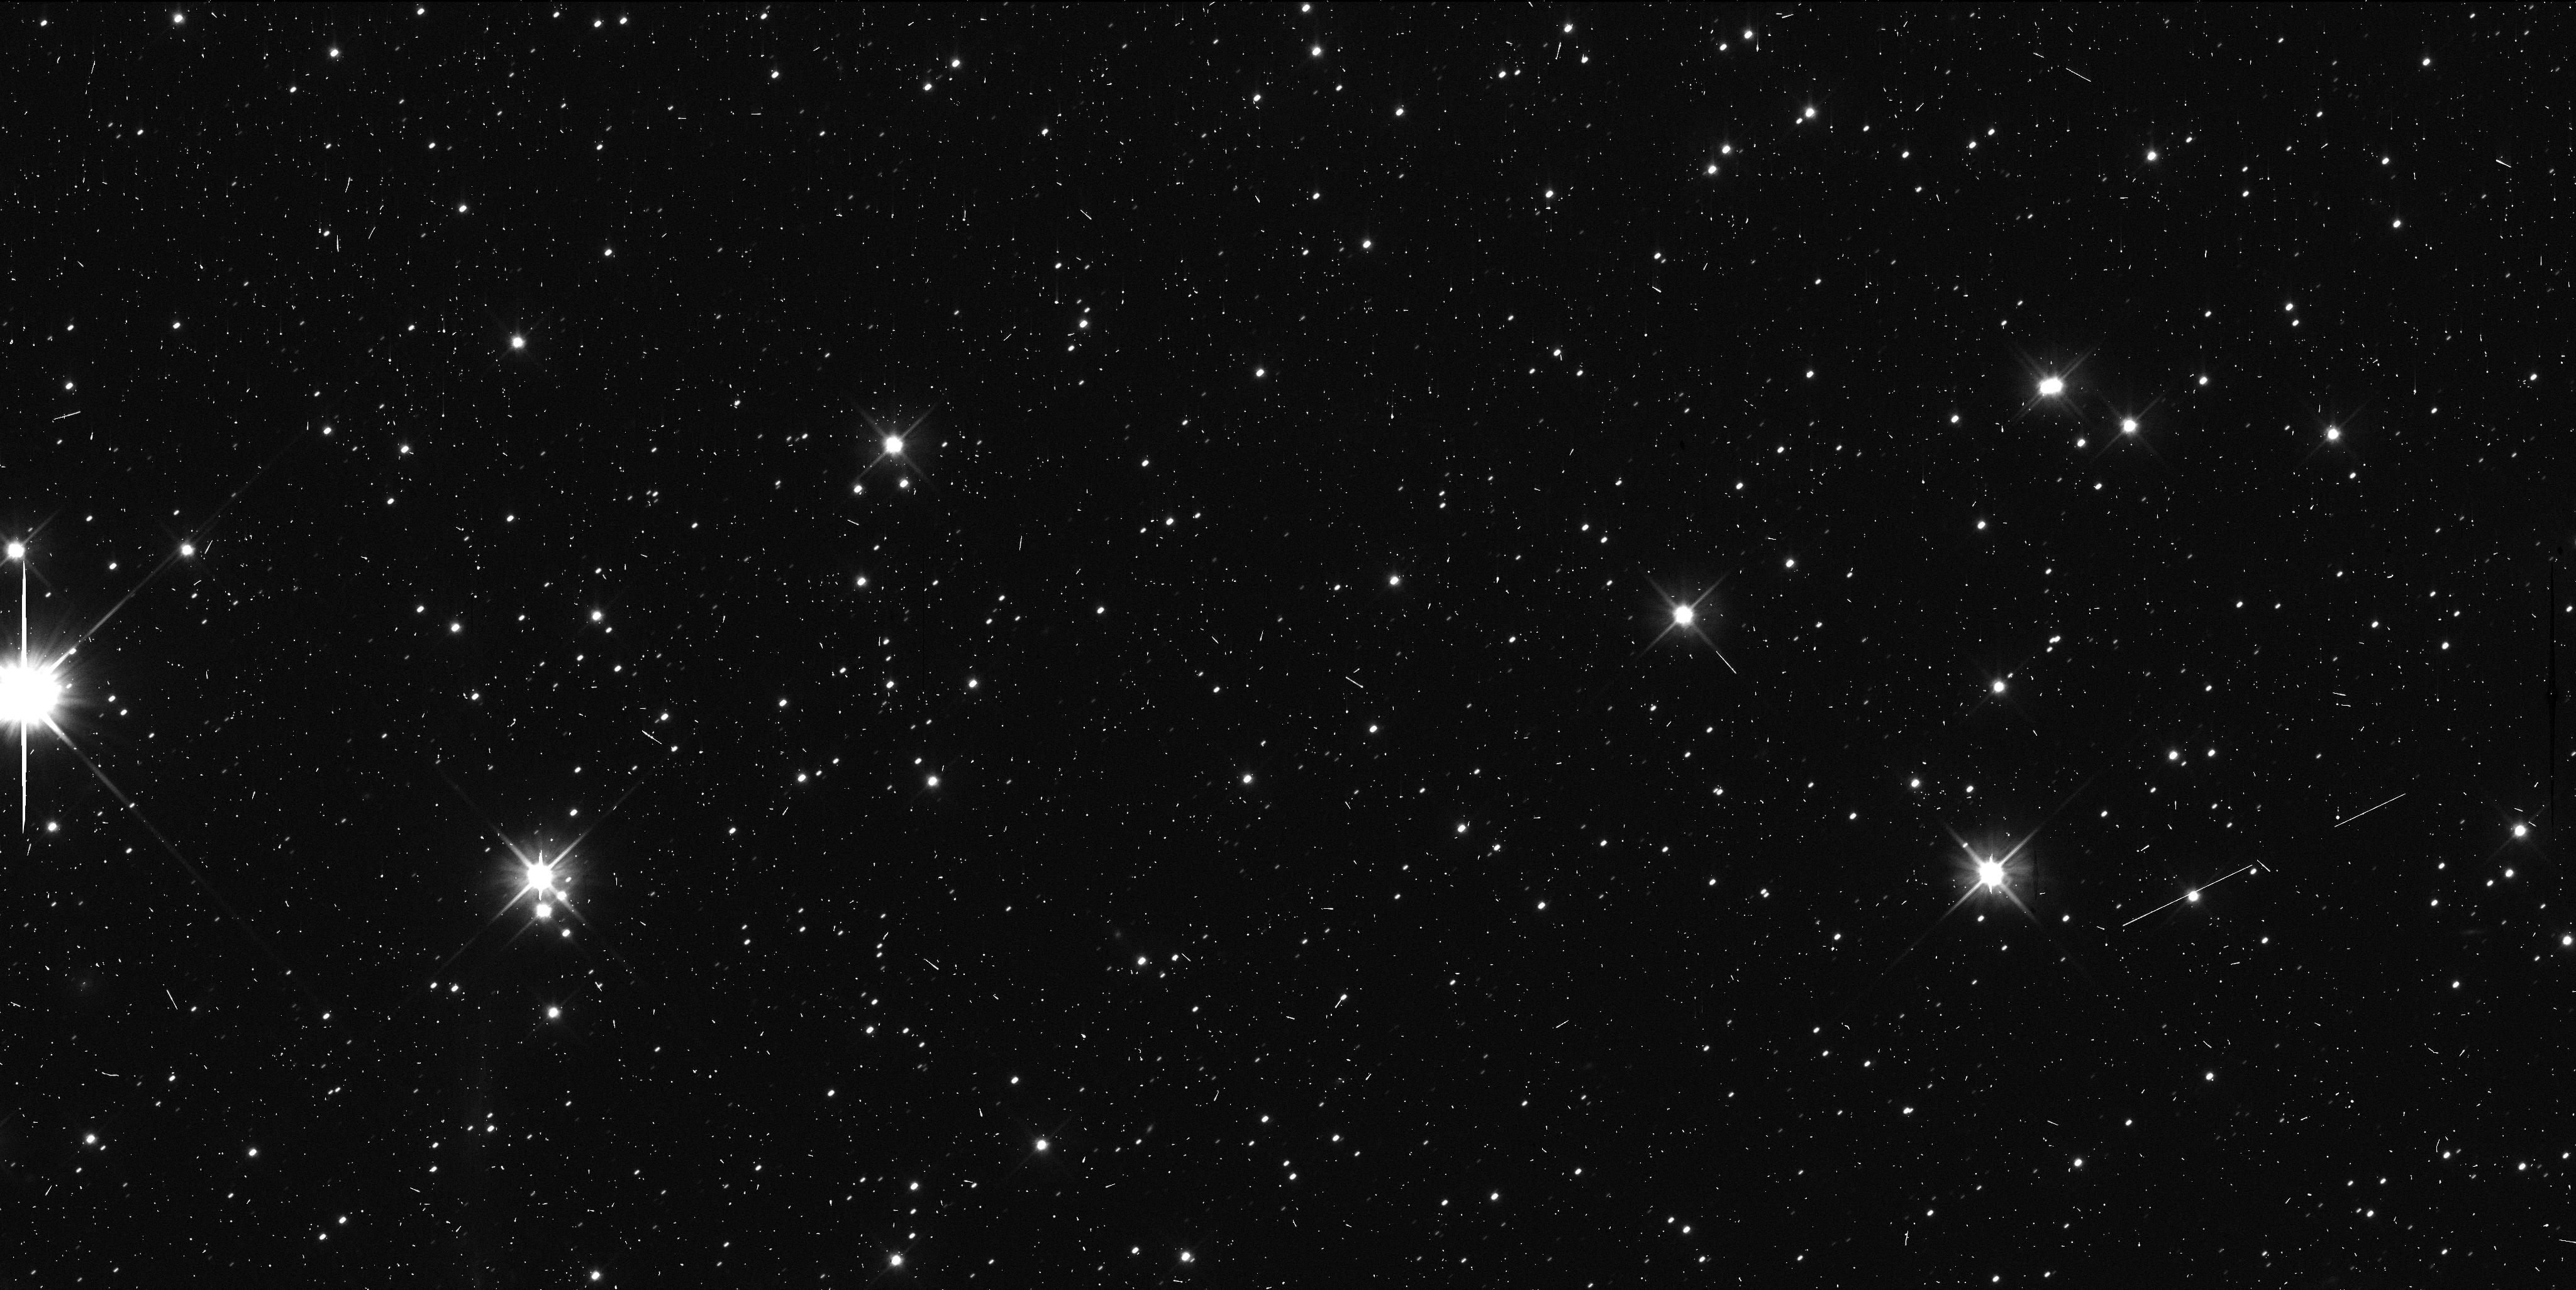
Target: 2014OS393
Instrument: WFC3/UVIS
Filter: F606W
Exposure: 6 min
Observation ID: icze09tuq

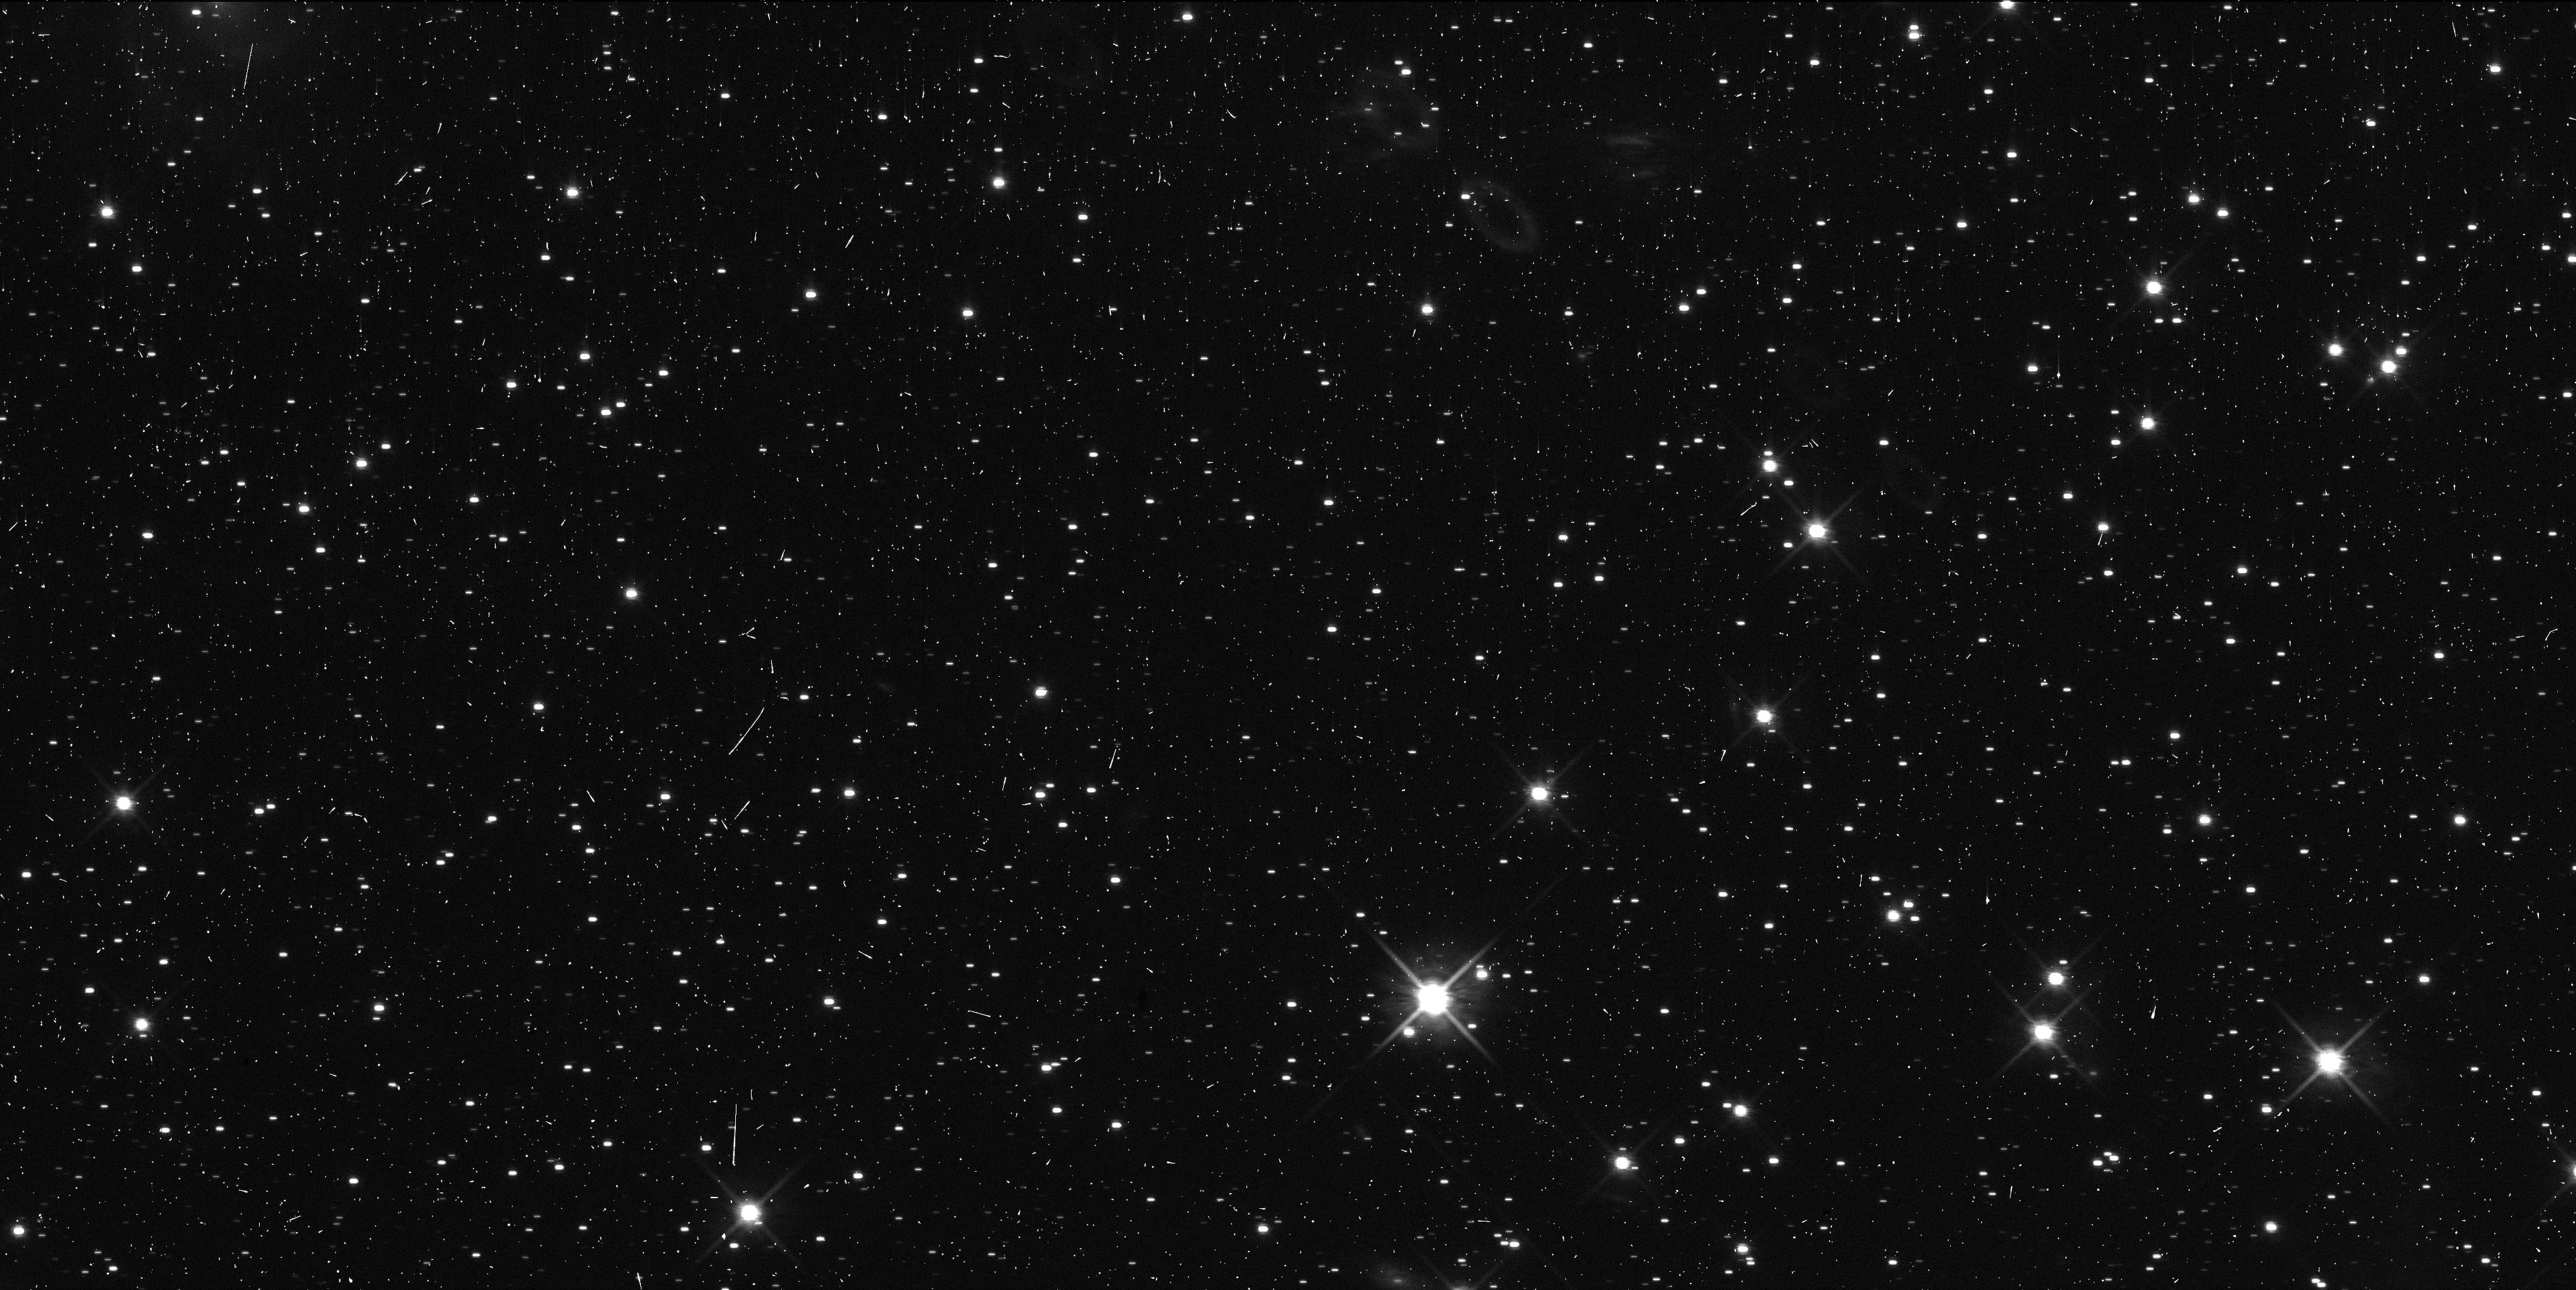
Target: 2011JW31
Instrument: WFC3/UVIS
Filter: F814W
Exposure: 6 min
Observation ID: icze05v4q

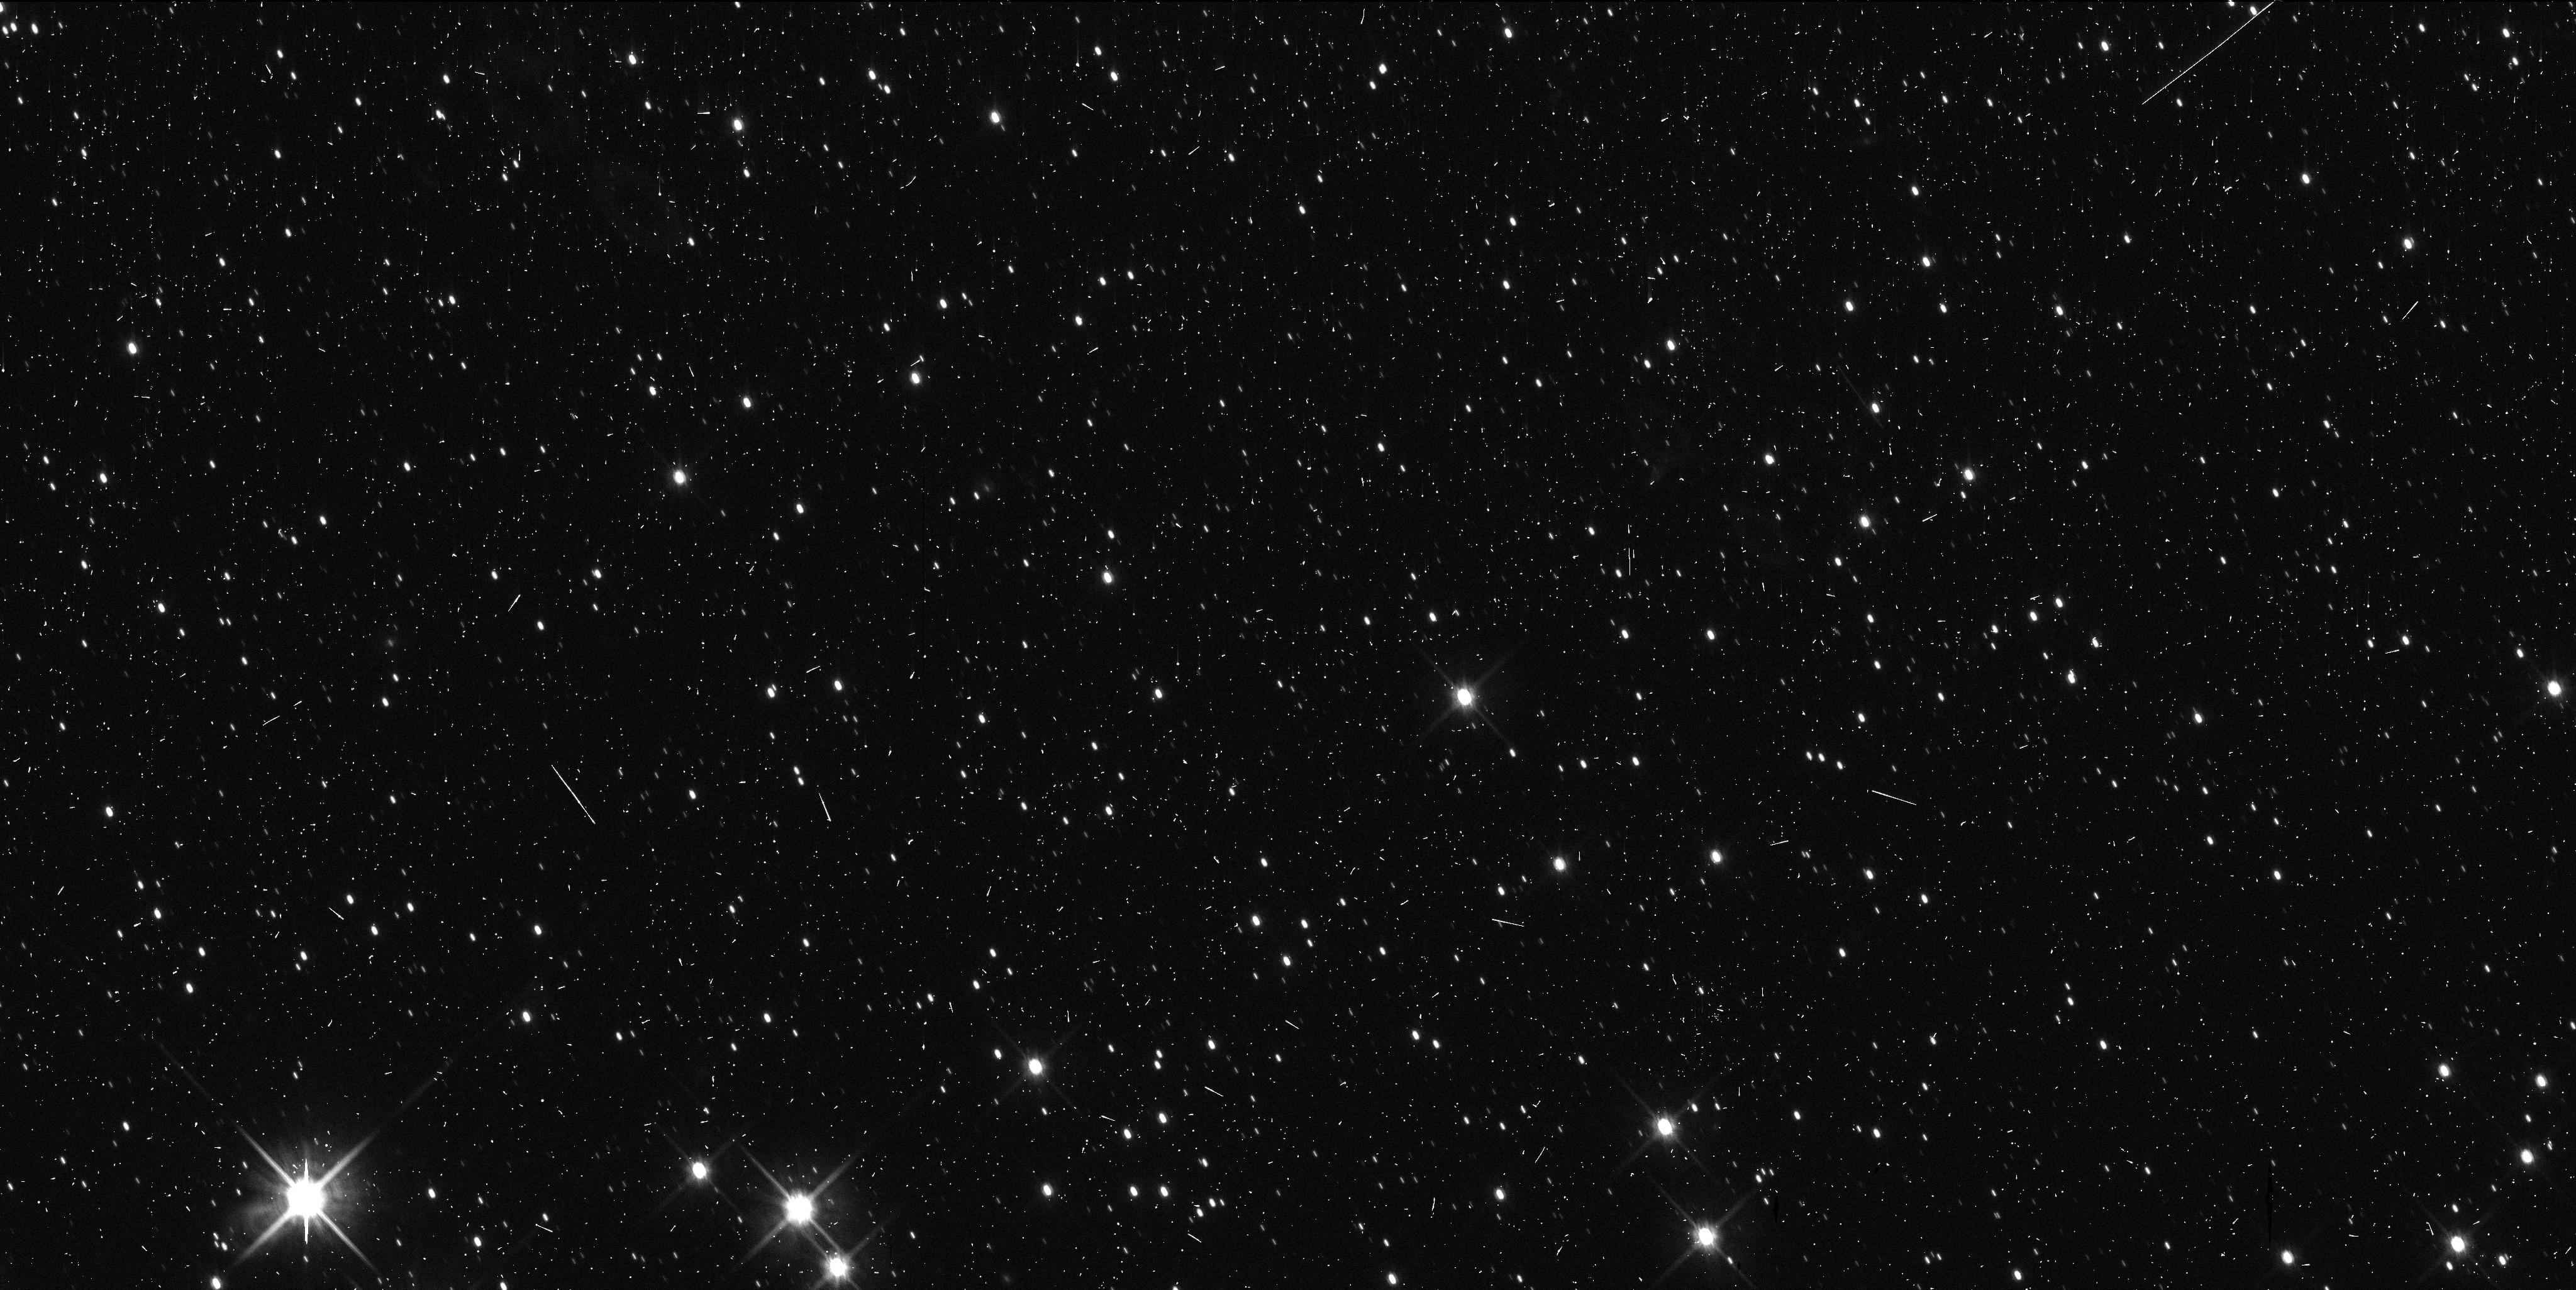
Target: 2014MU69
Instrument: WFC3/UVIS
Filter: F814W
Exposure: 6 min
Observation ID: icze19kfq

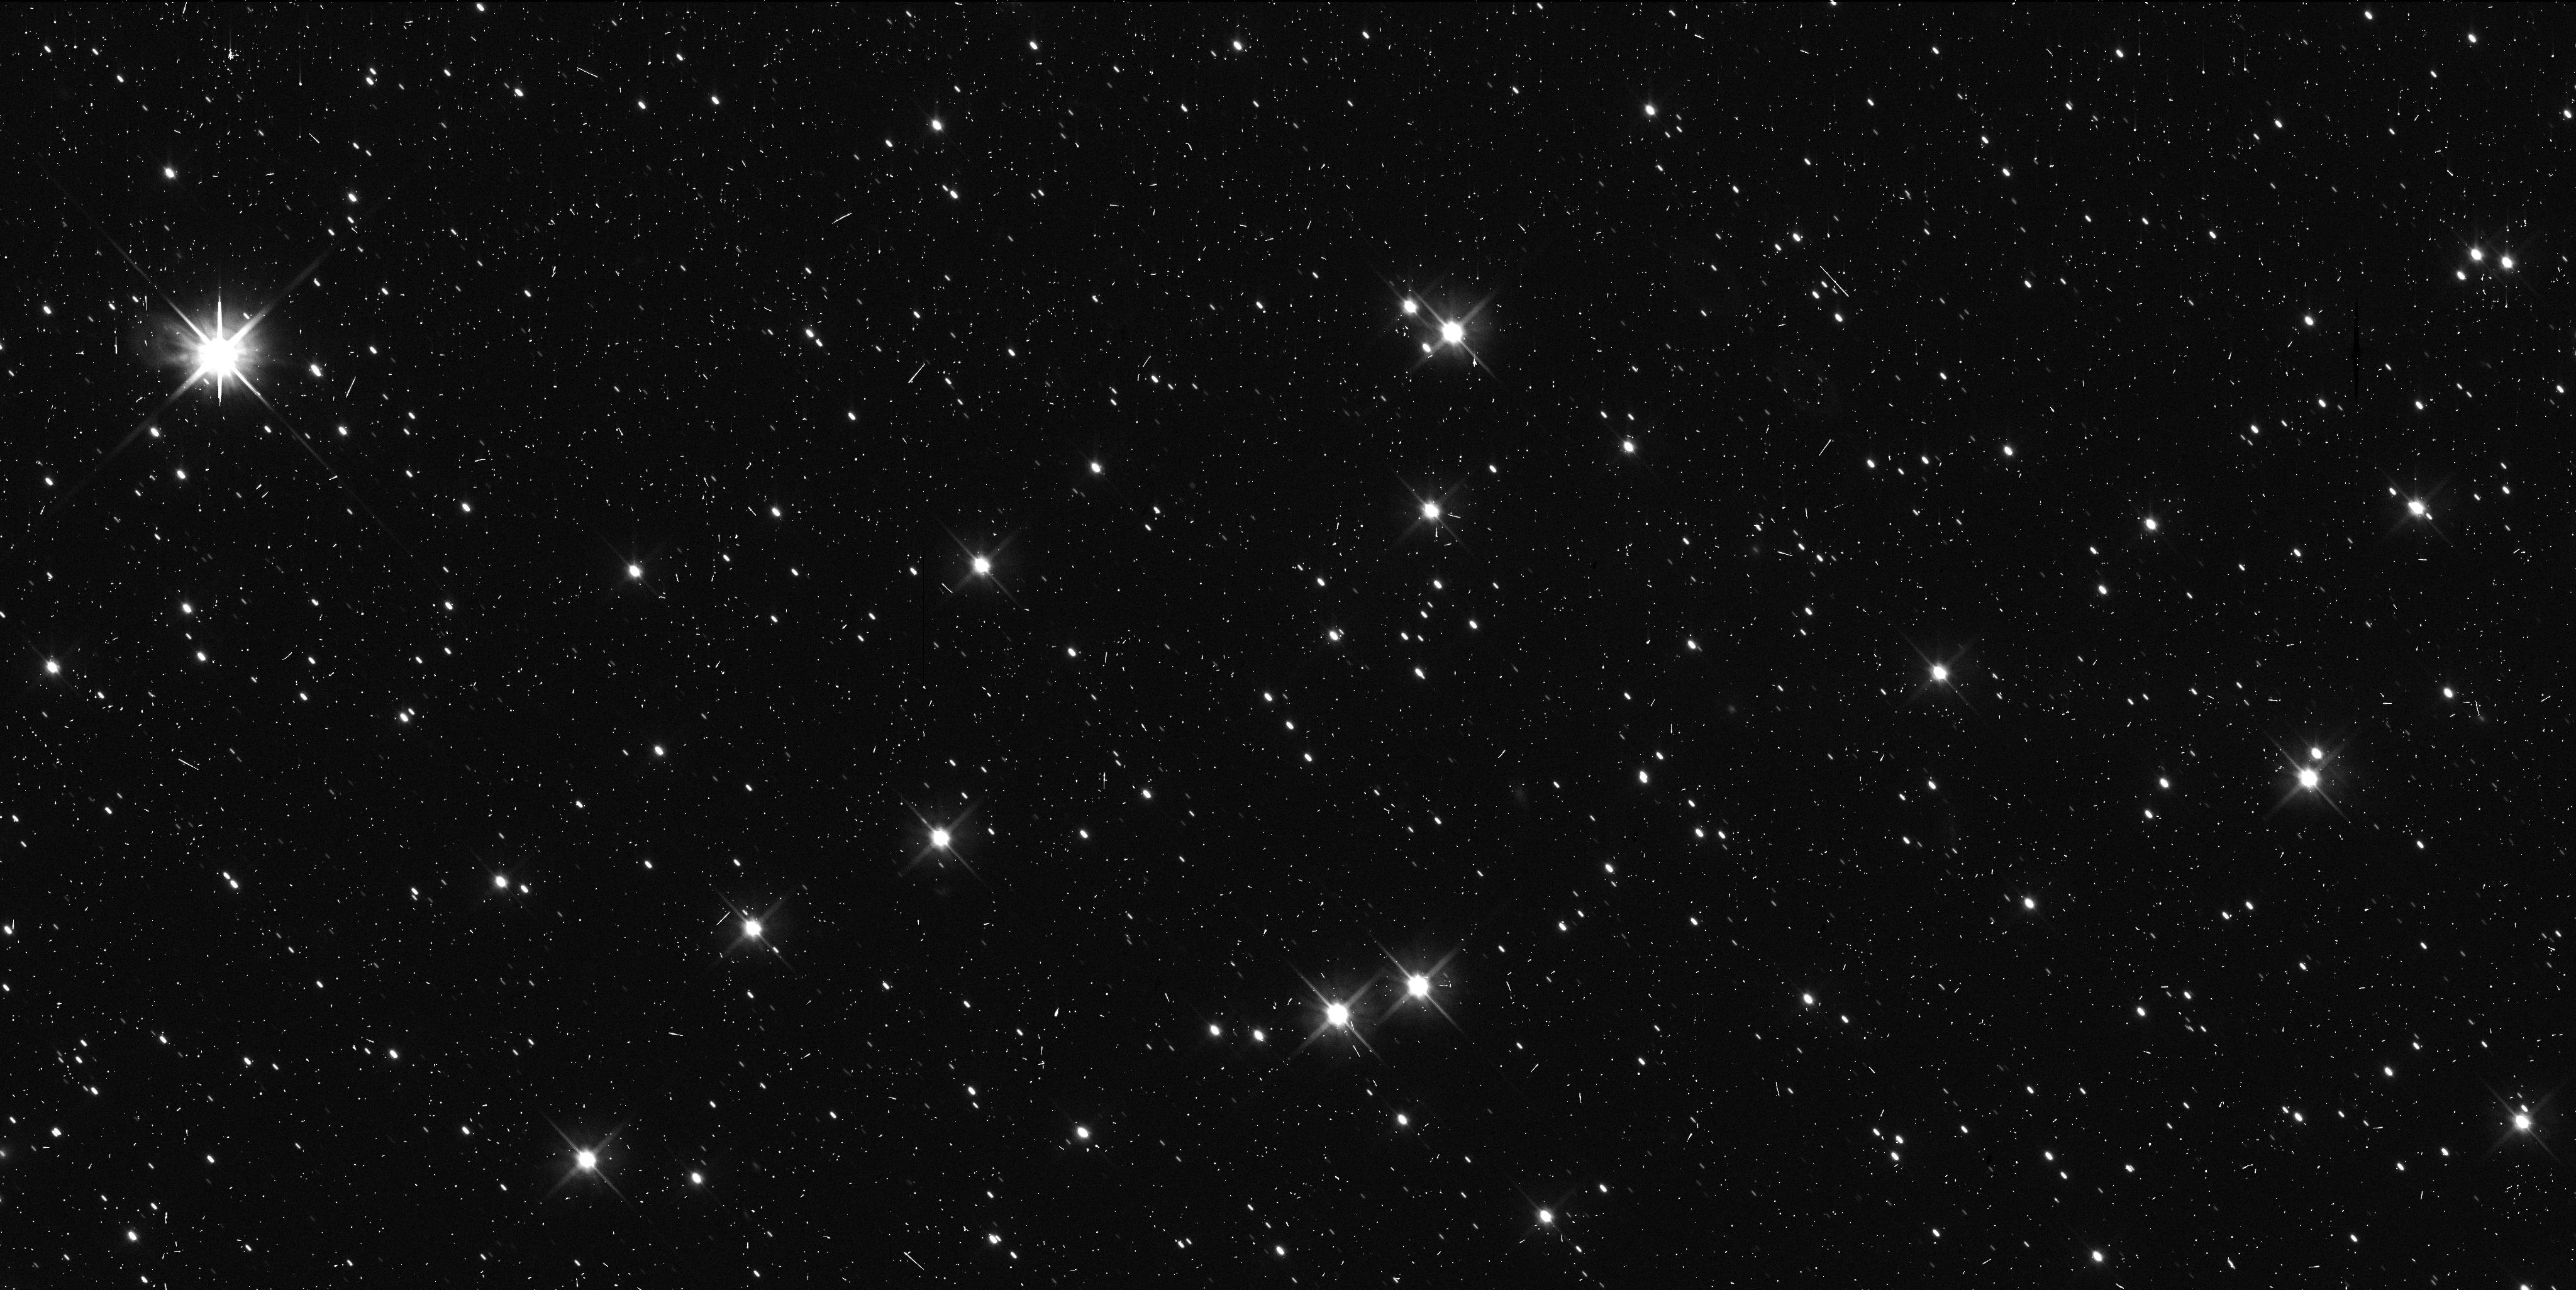
Target: 2012HE85
Instrument: WFC3/UVIS
Filter: F606W
Exposure: 6 min
Observation ID: icze07ofq

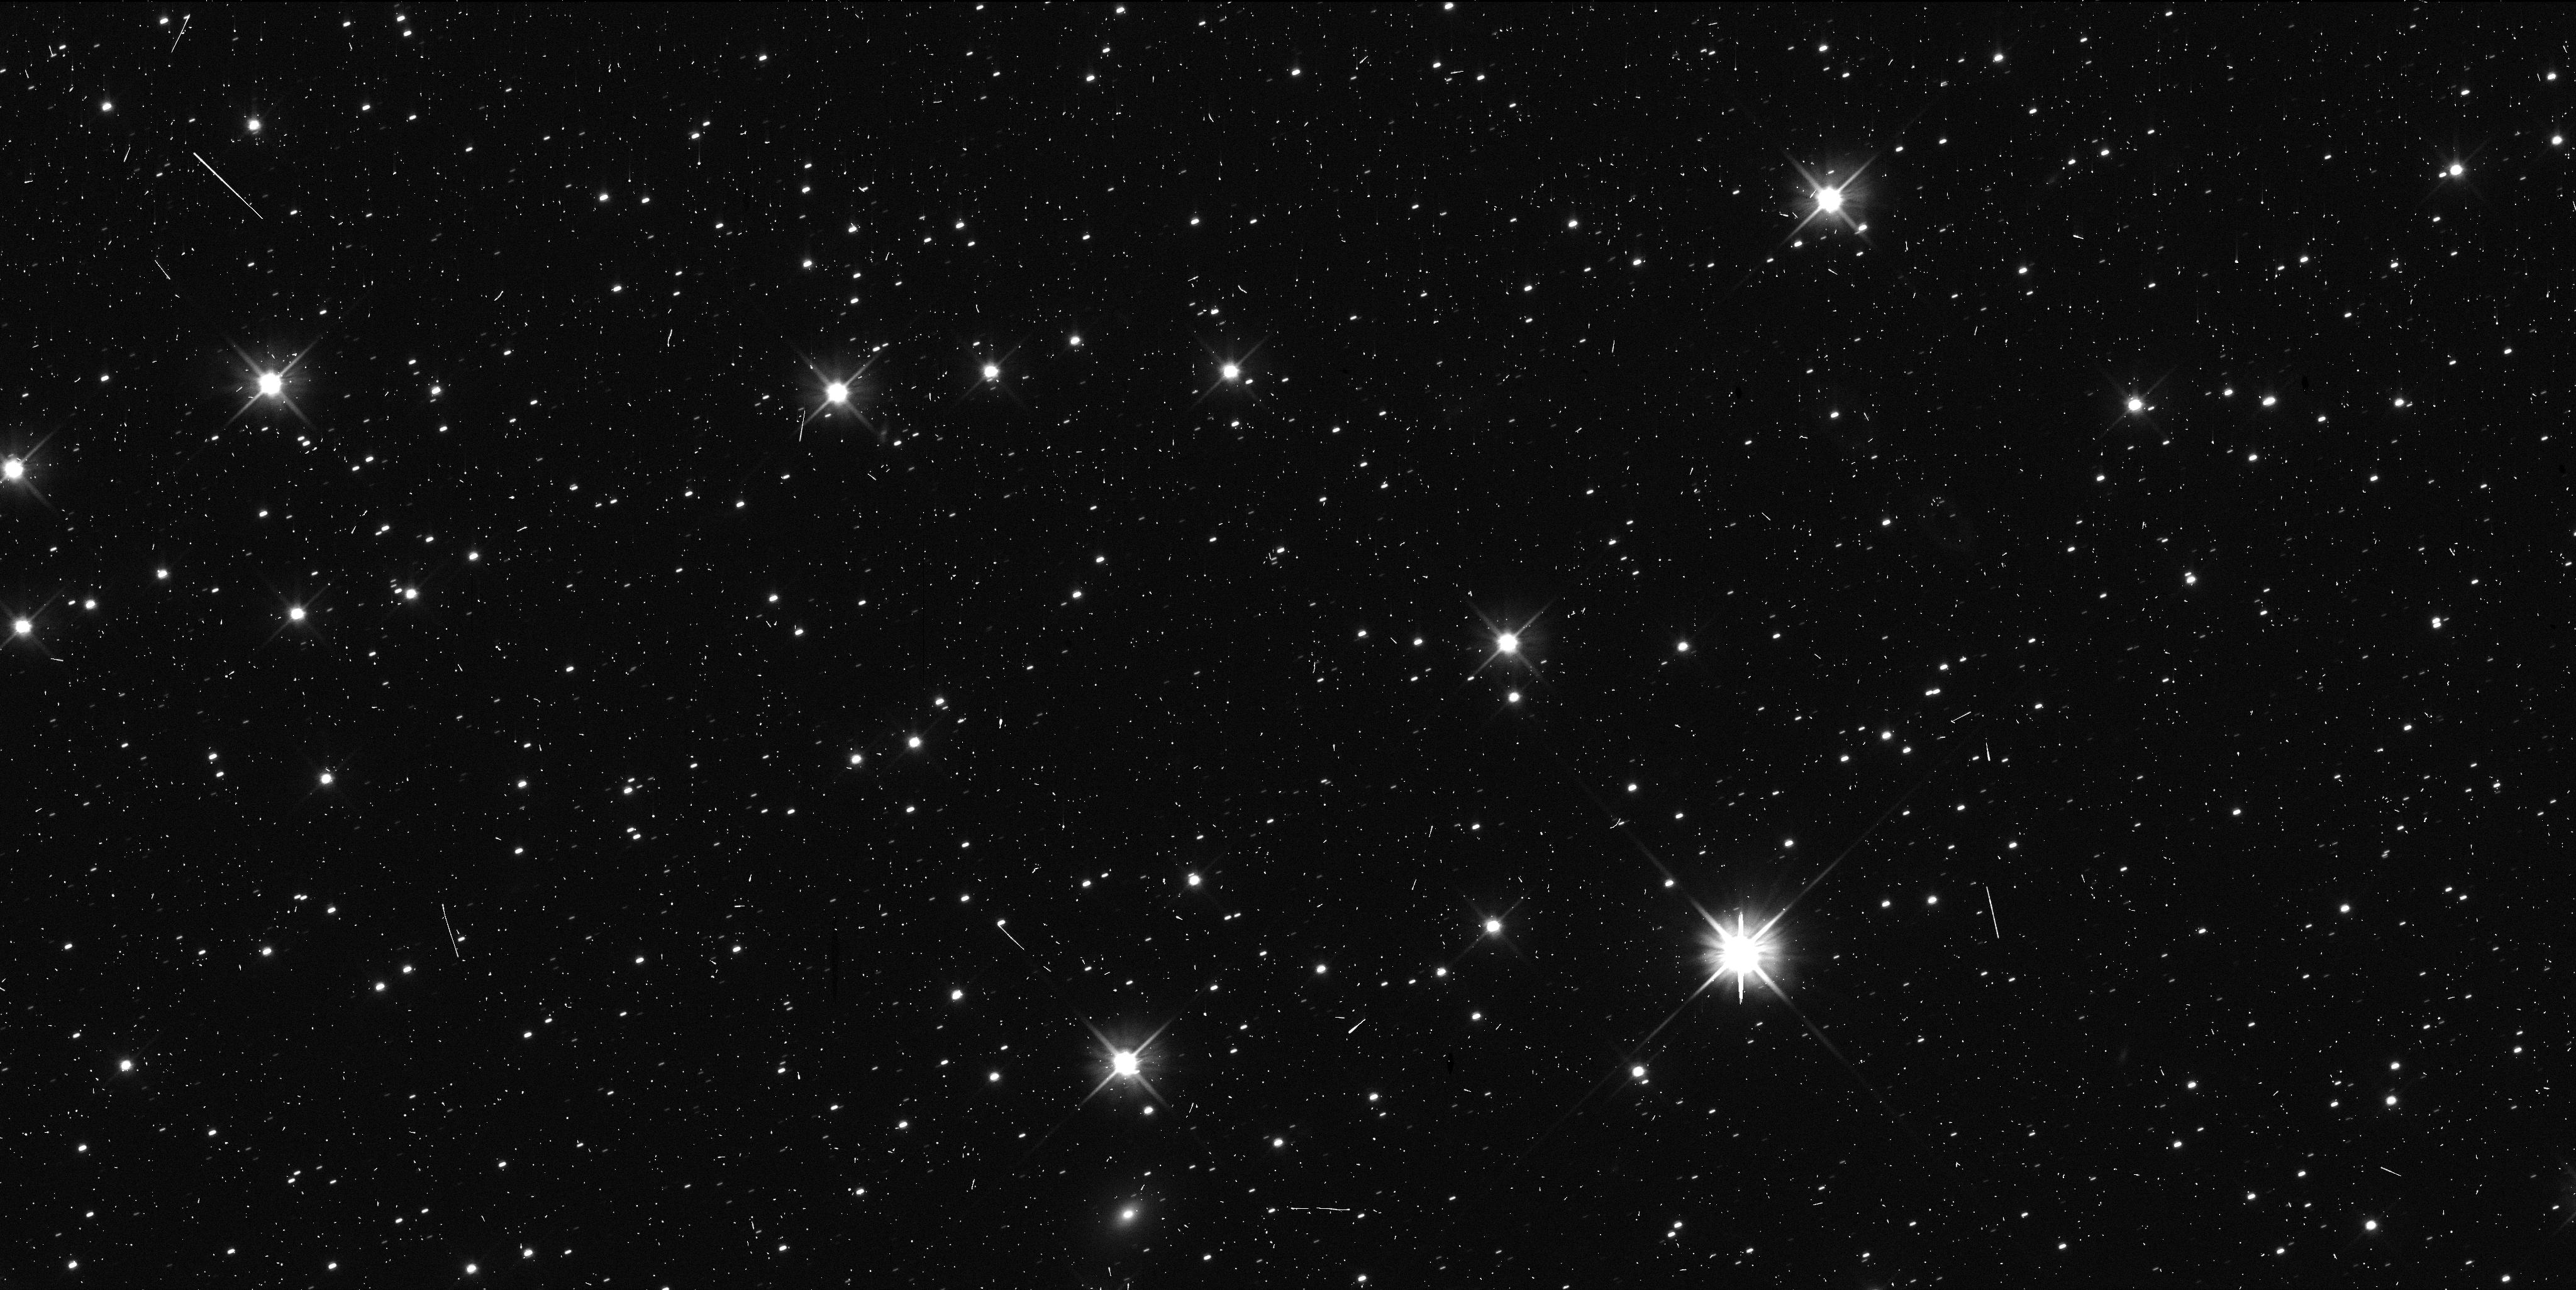
Target: 2014PN70
Instrument: WFC3/UVIS
Filter: F606W
Exposure: 6 min
Observation ID: icze15laq

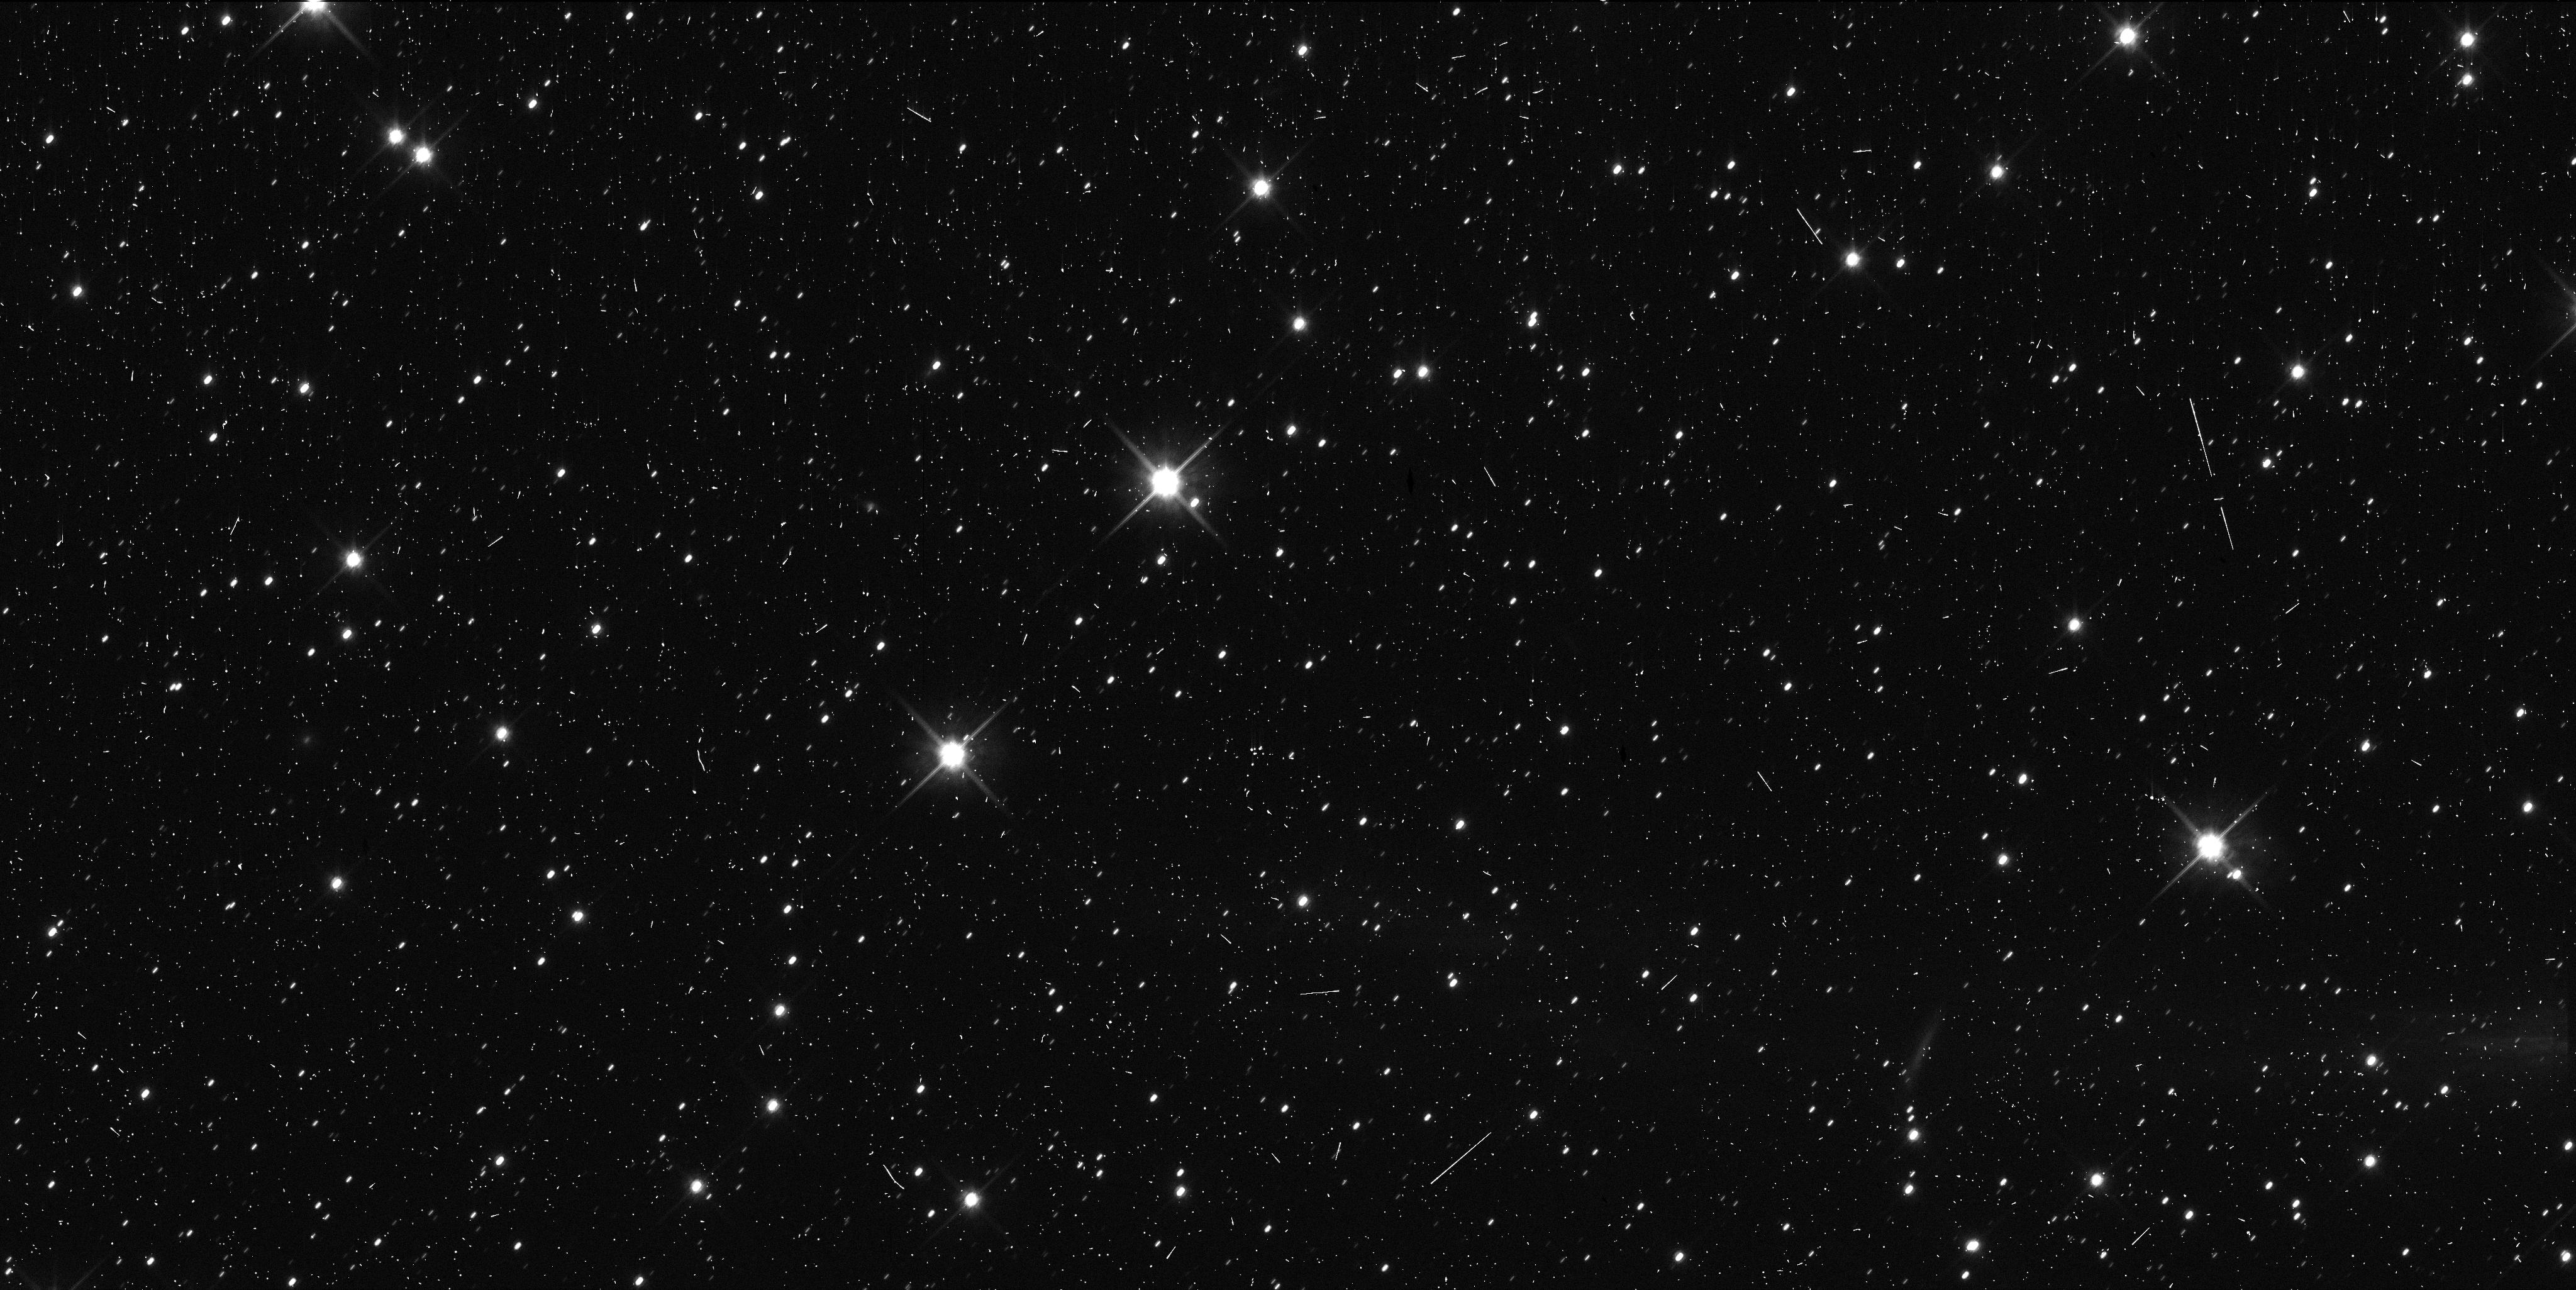
Target: 2011HK103
Instrument: WFC3/UVIS
Filter: F814W
Exposure: 6 min
Observation ID: icze02hxq

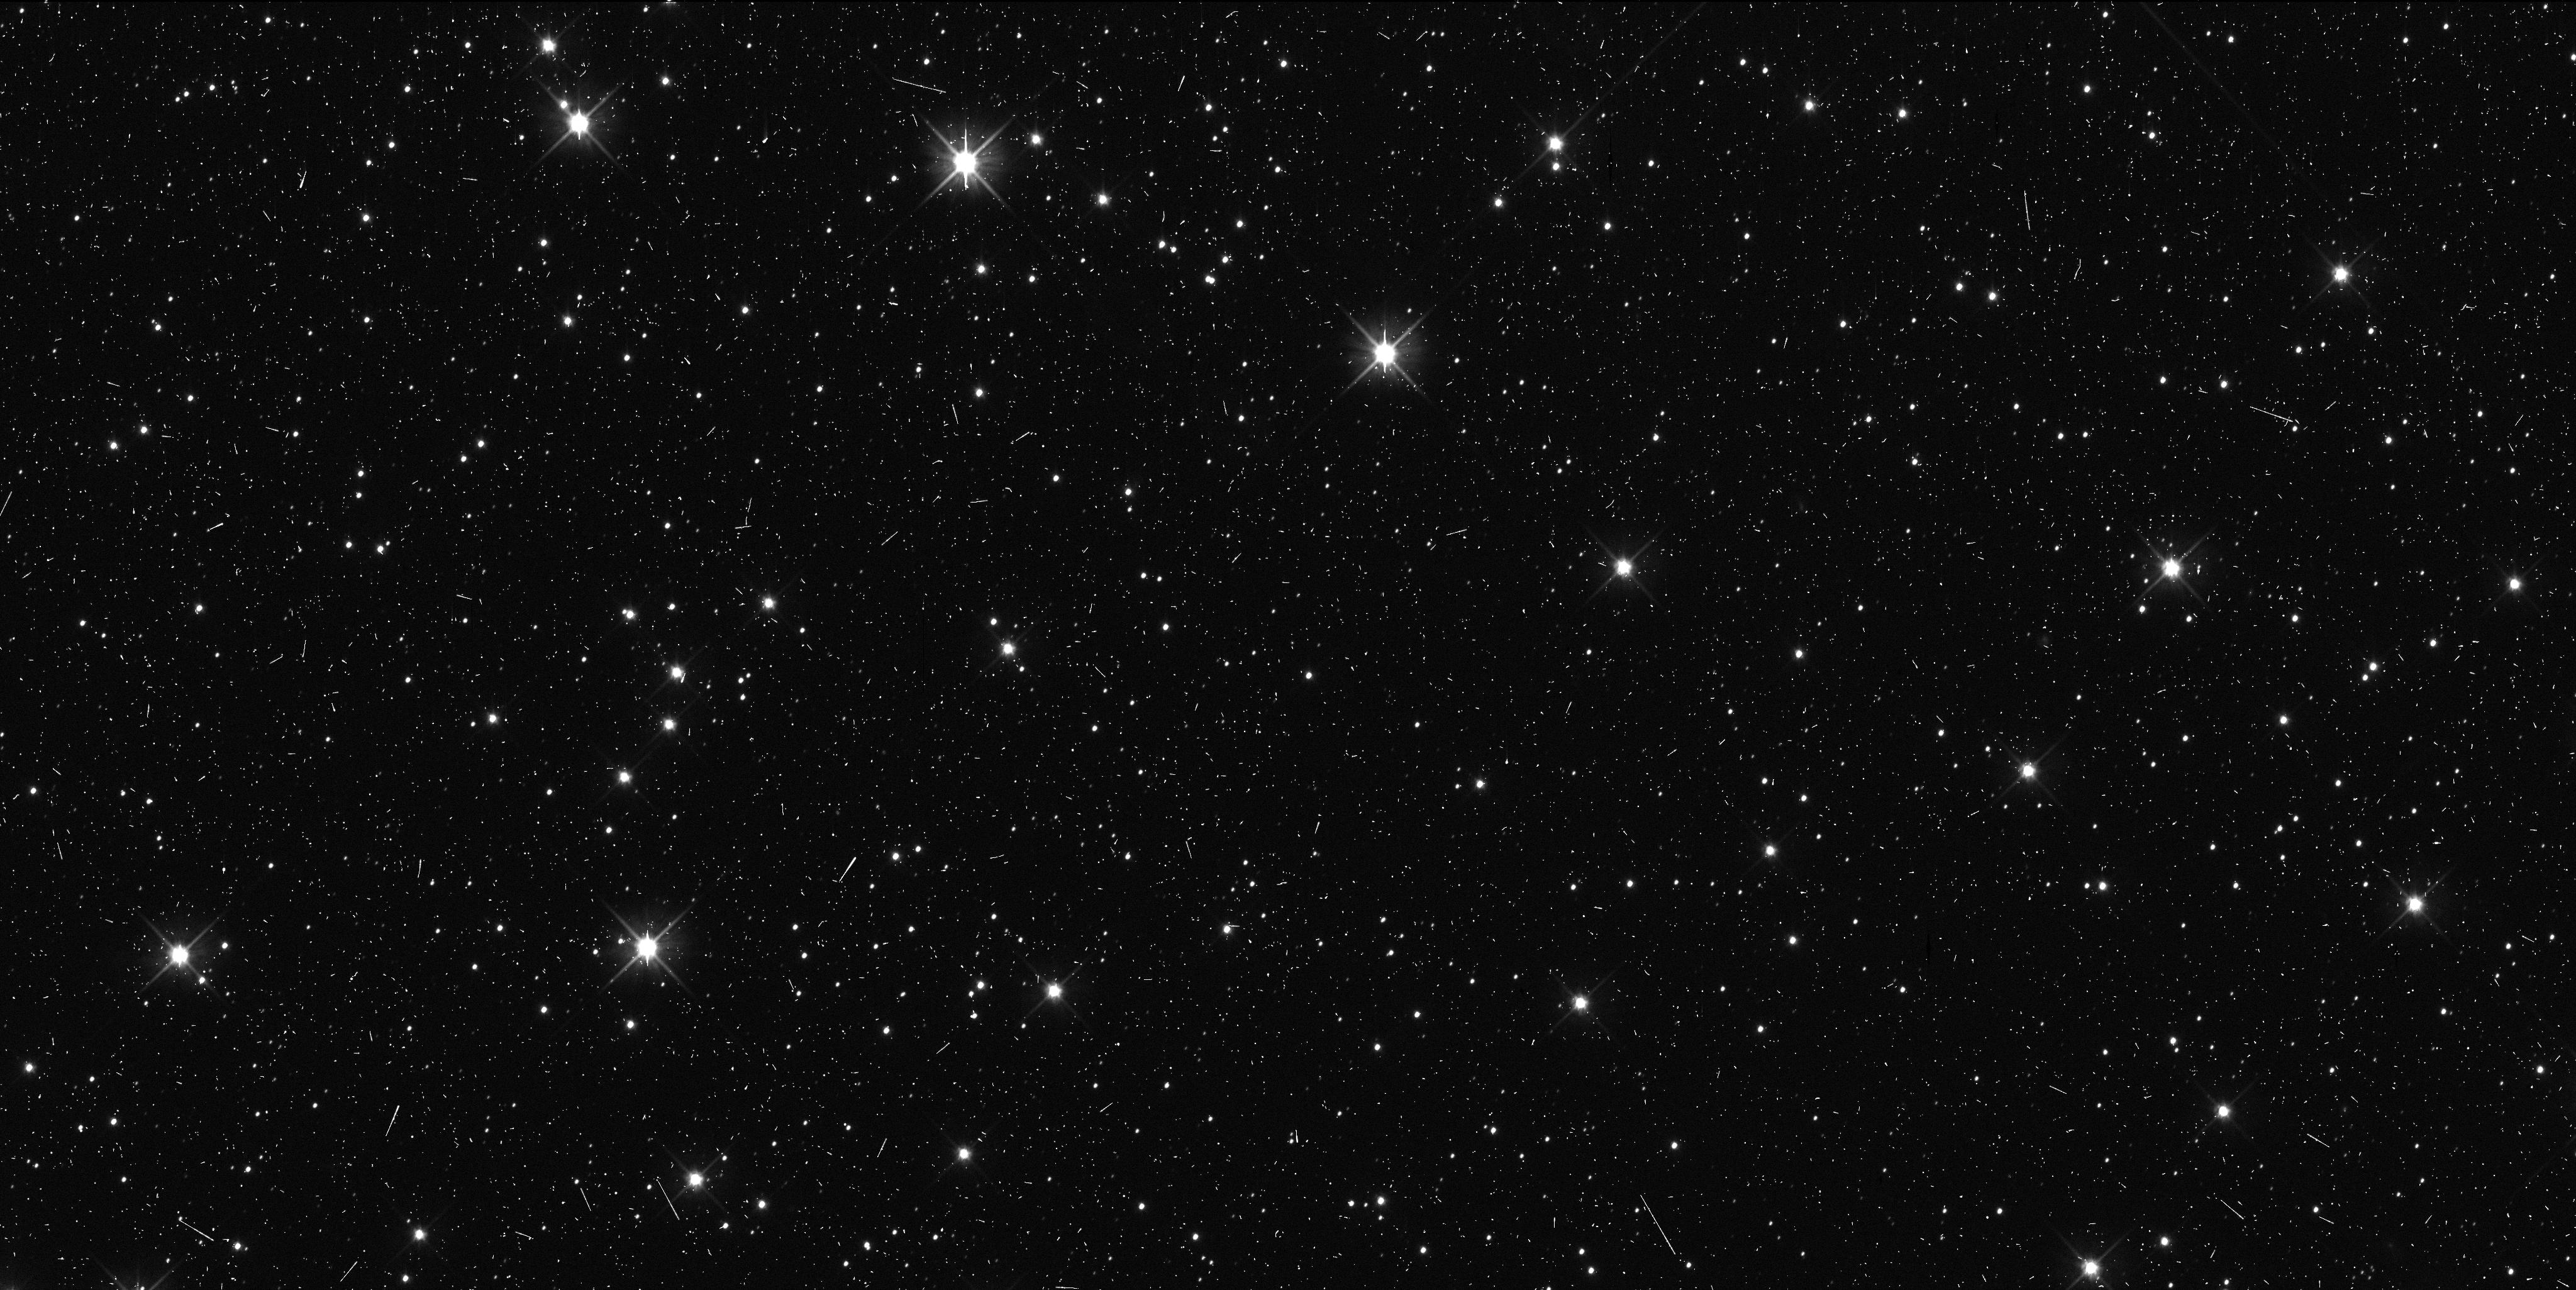
Target: 1994JR1
Instrument: WFC3/UVIS
Filter: F606W
Exposure: 6 min
Observation ID: icze01ehq

Collisional Processing in the Kuiper Belt and Long-Range KBO Observations by New Horizons (PI: Benecchi, Susan D.)

The dynamically quiescent, Cold Classical, part of the Kuiper Belt is distinctive in the color and binary properties of the objects within it. As such it is thought to host some of the most primordial objects in the solar system. Observations of the smallest objects in this population provide an opportunity to probe the small end of the size distribution with respect to how much collisional processing has played a roll in their evolution. Fortuitously the New Horizons (NH) spacecraft will fly through this part of the Kuiper Belt after its encounter with the Pluto system providing the opportunity for observing as many as 10 objects from long range. Unfortunately, the NH observations will be panchromatic. We propose to obtain colors and to search for binary companions to 8 of these objects and the NH encounter Kuiper Belt object (KBO; 2 were observed with HST in previous cycles), so that we can link the single filter, and higher resolution, spacecraft data from the distant targets to the color and binary data available in the literature. This is key for a full interpretation of both datasets and, with reasonable extrapolations, in application to the larger KBO population. The observations are timely because identification of a binary system before observation by the NH spacecraft can influence the observations to be carried out at each target and help to prioritize the targets should it not be possible due to timing or fuel constraints to observe all of them.